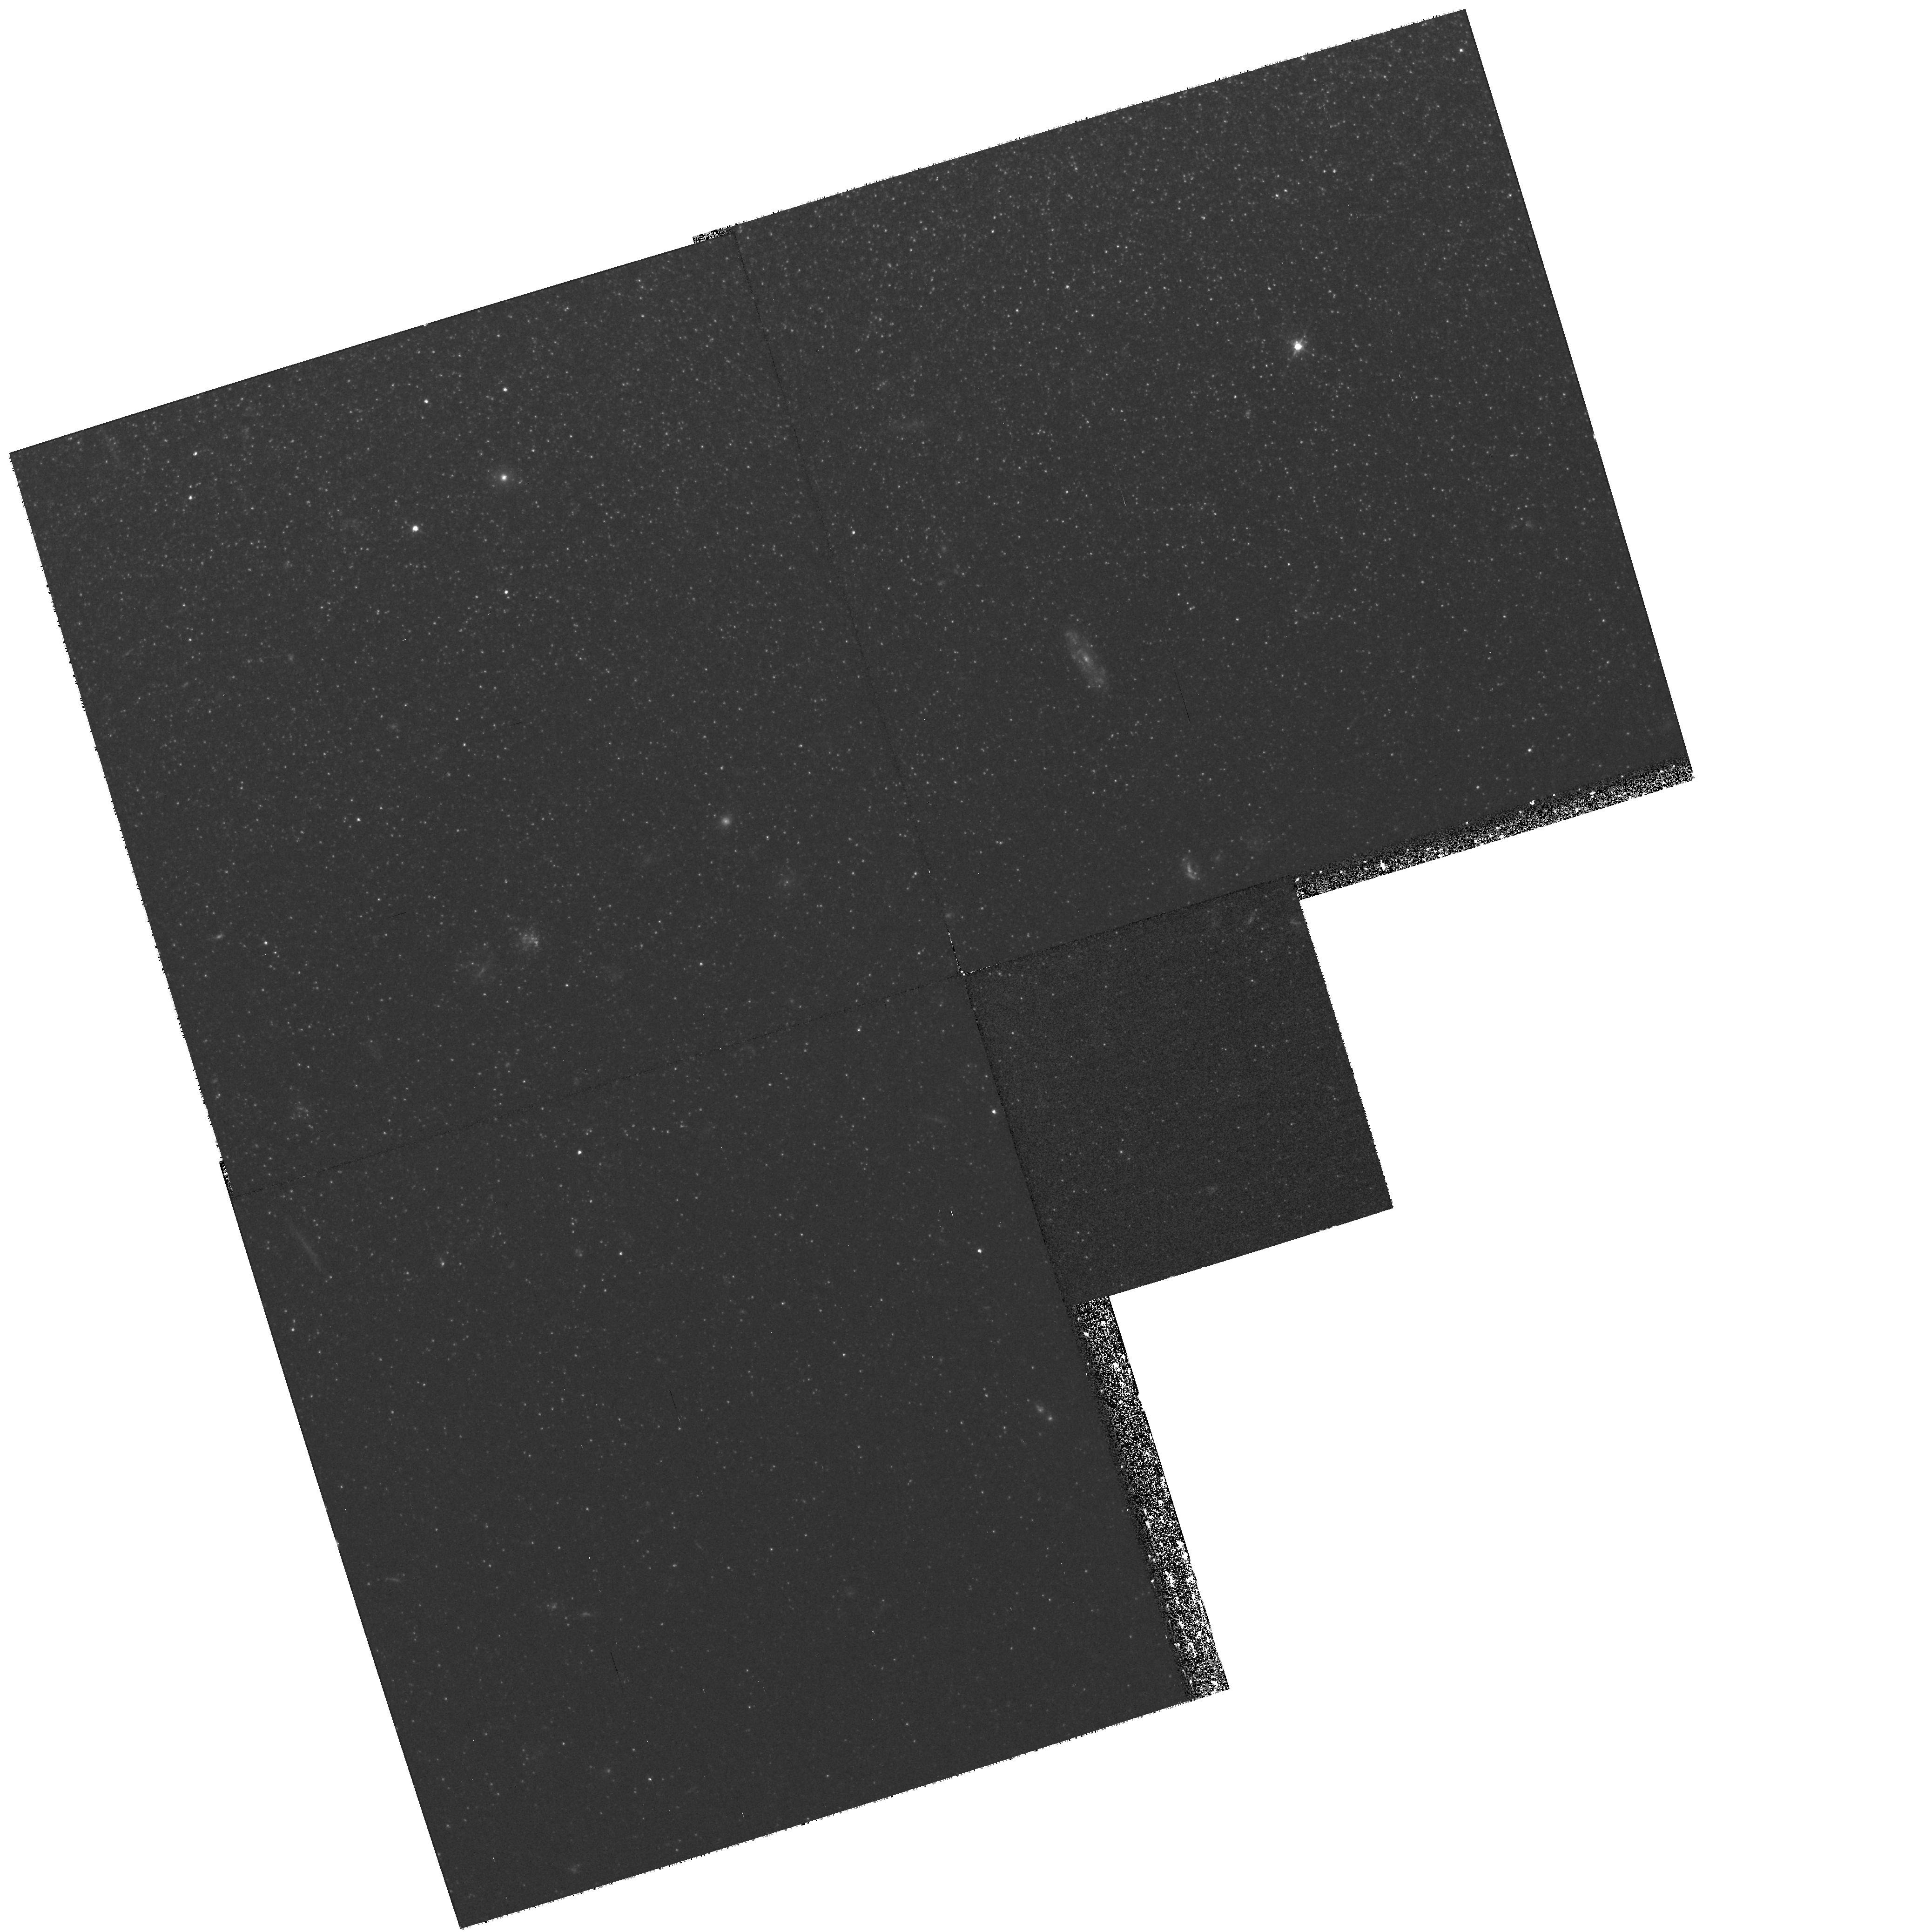
Target: NGC55-HII2
Instrument: WFPC2/PC
Filter: F555W
Exposure: 40 min
Observation ID: hst_8697_02_wfpc2_pc_f555w_u63q02

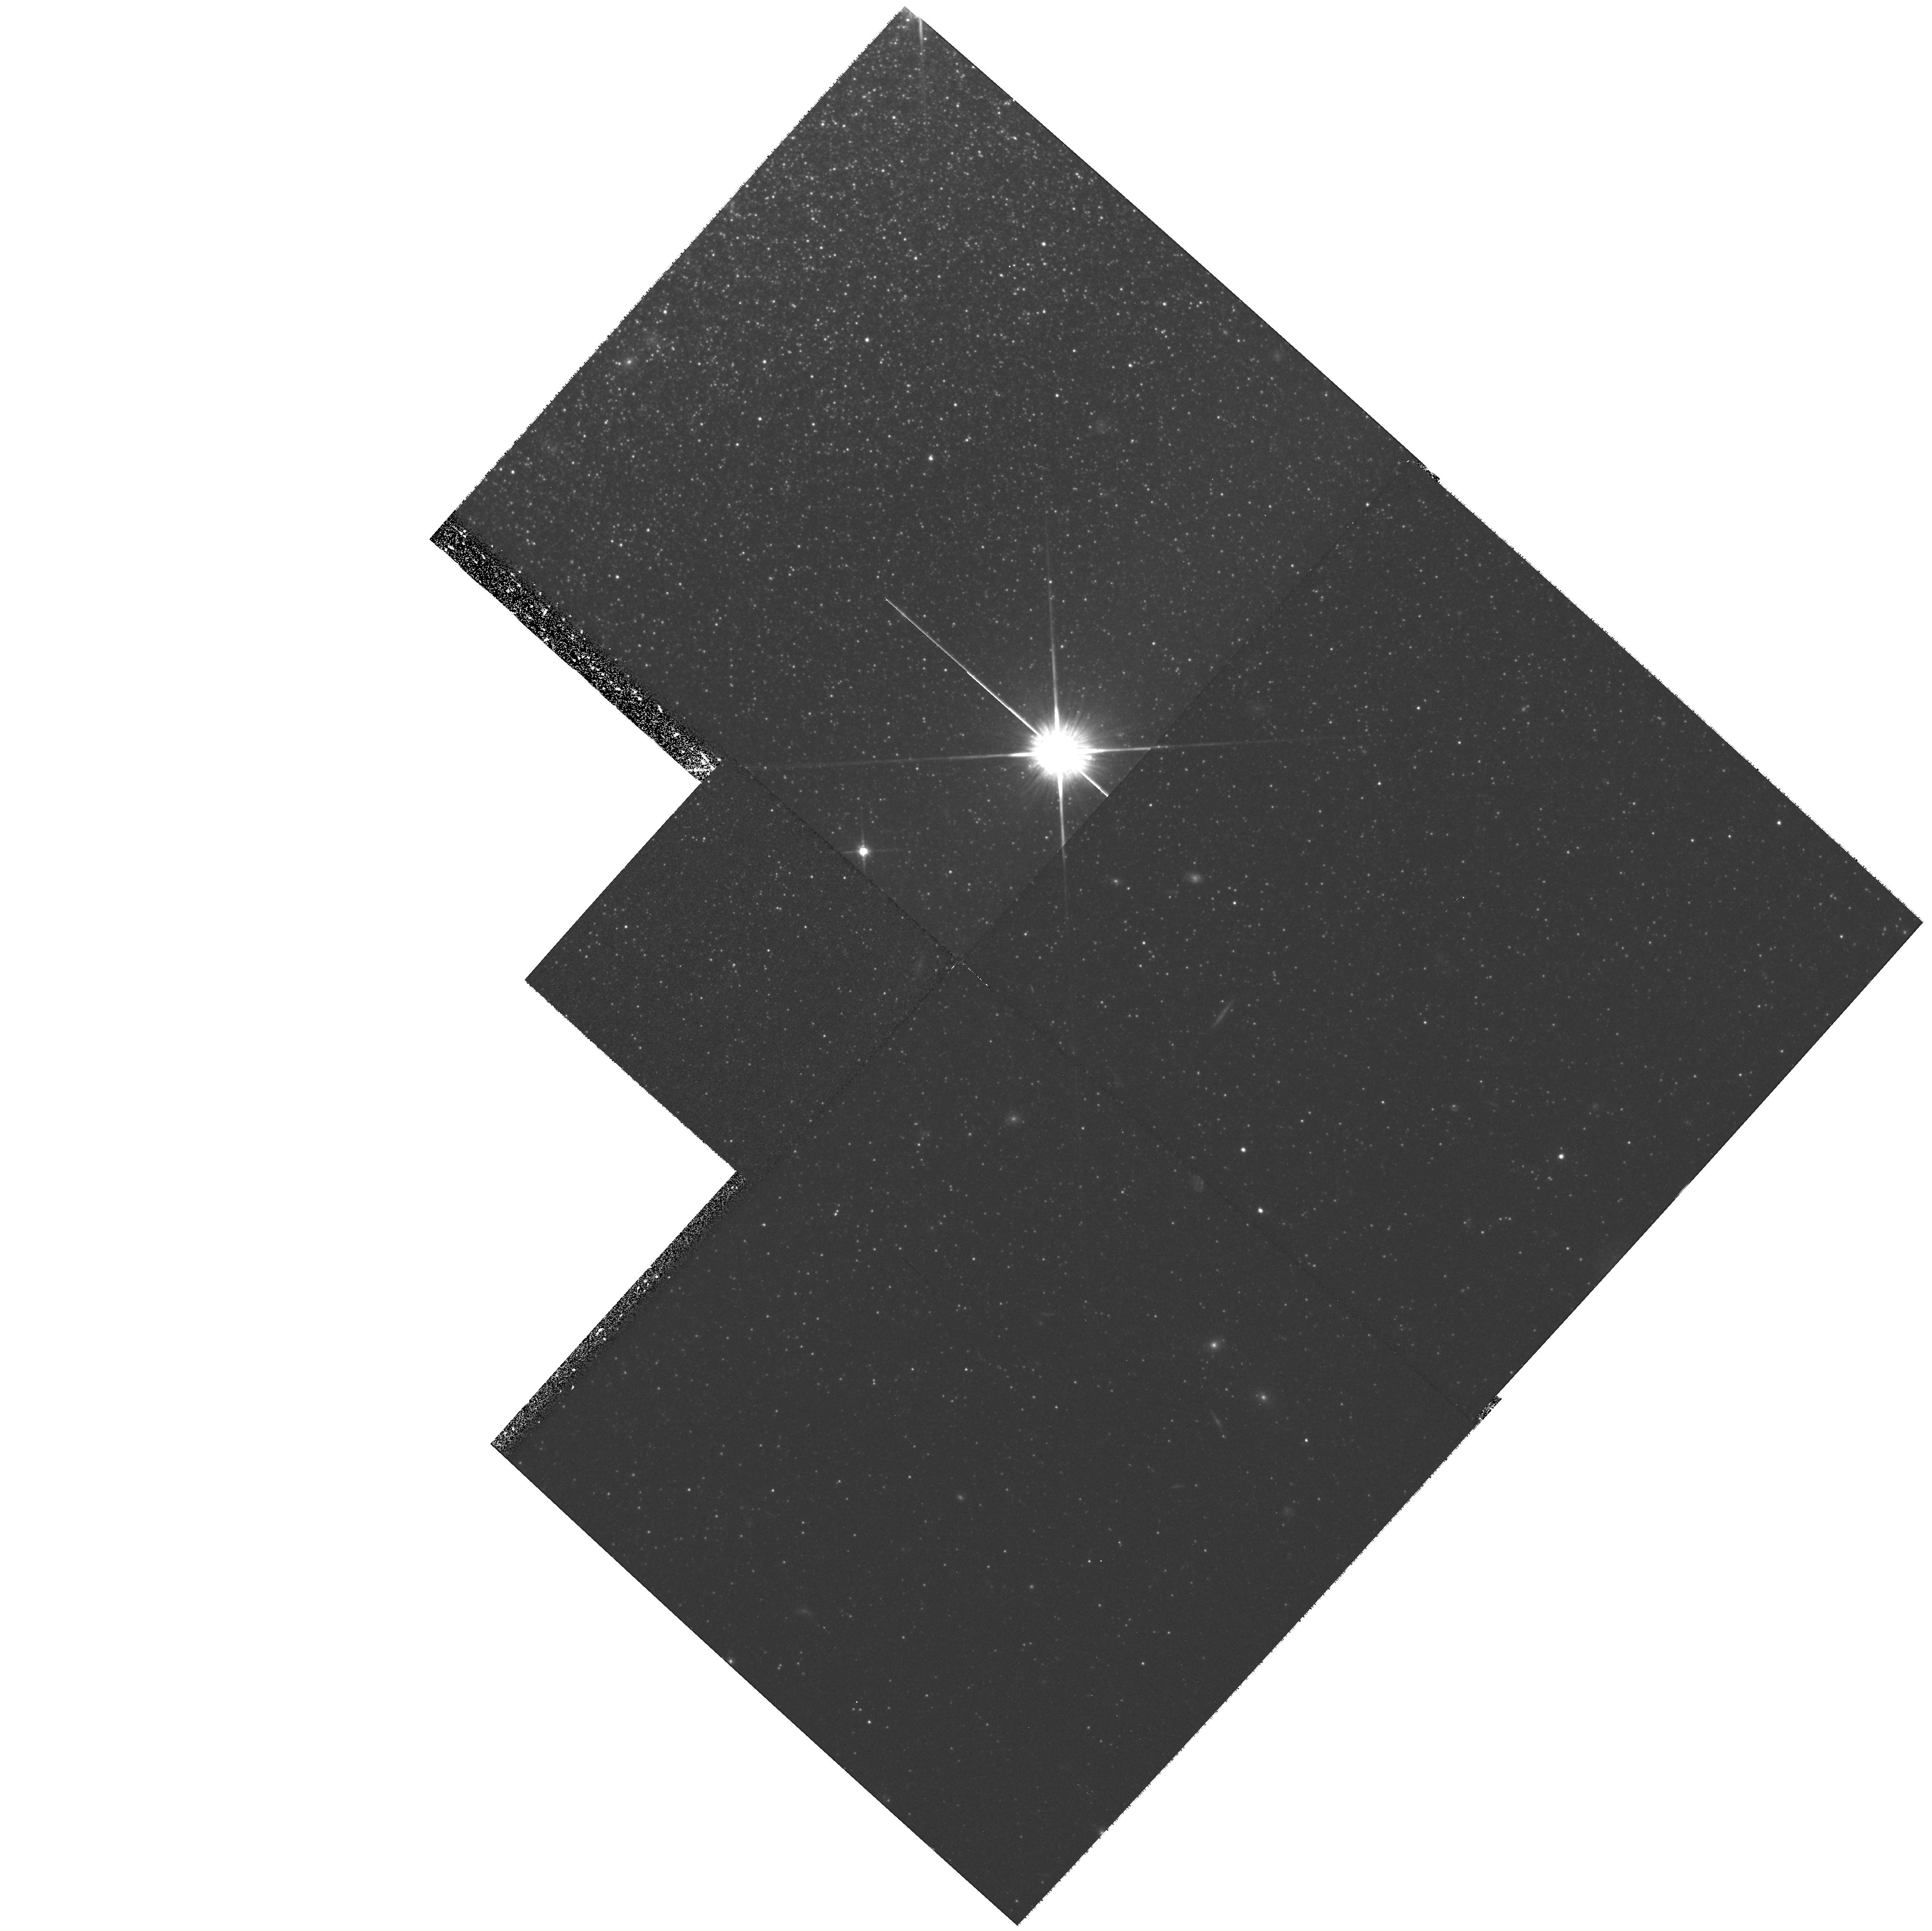
Target: NGC55-HII1
Instrument: WFPC2/PC
Filter: F814W
Exposure: 42 min
Observation ID: hst_8697_01_wfpc2_pc_f814w_u63q01

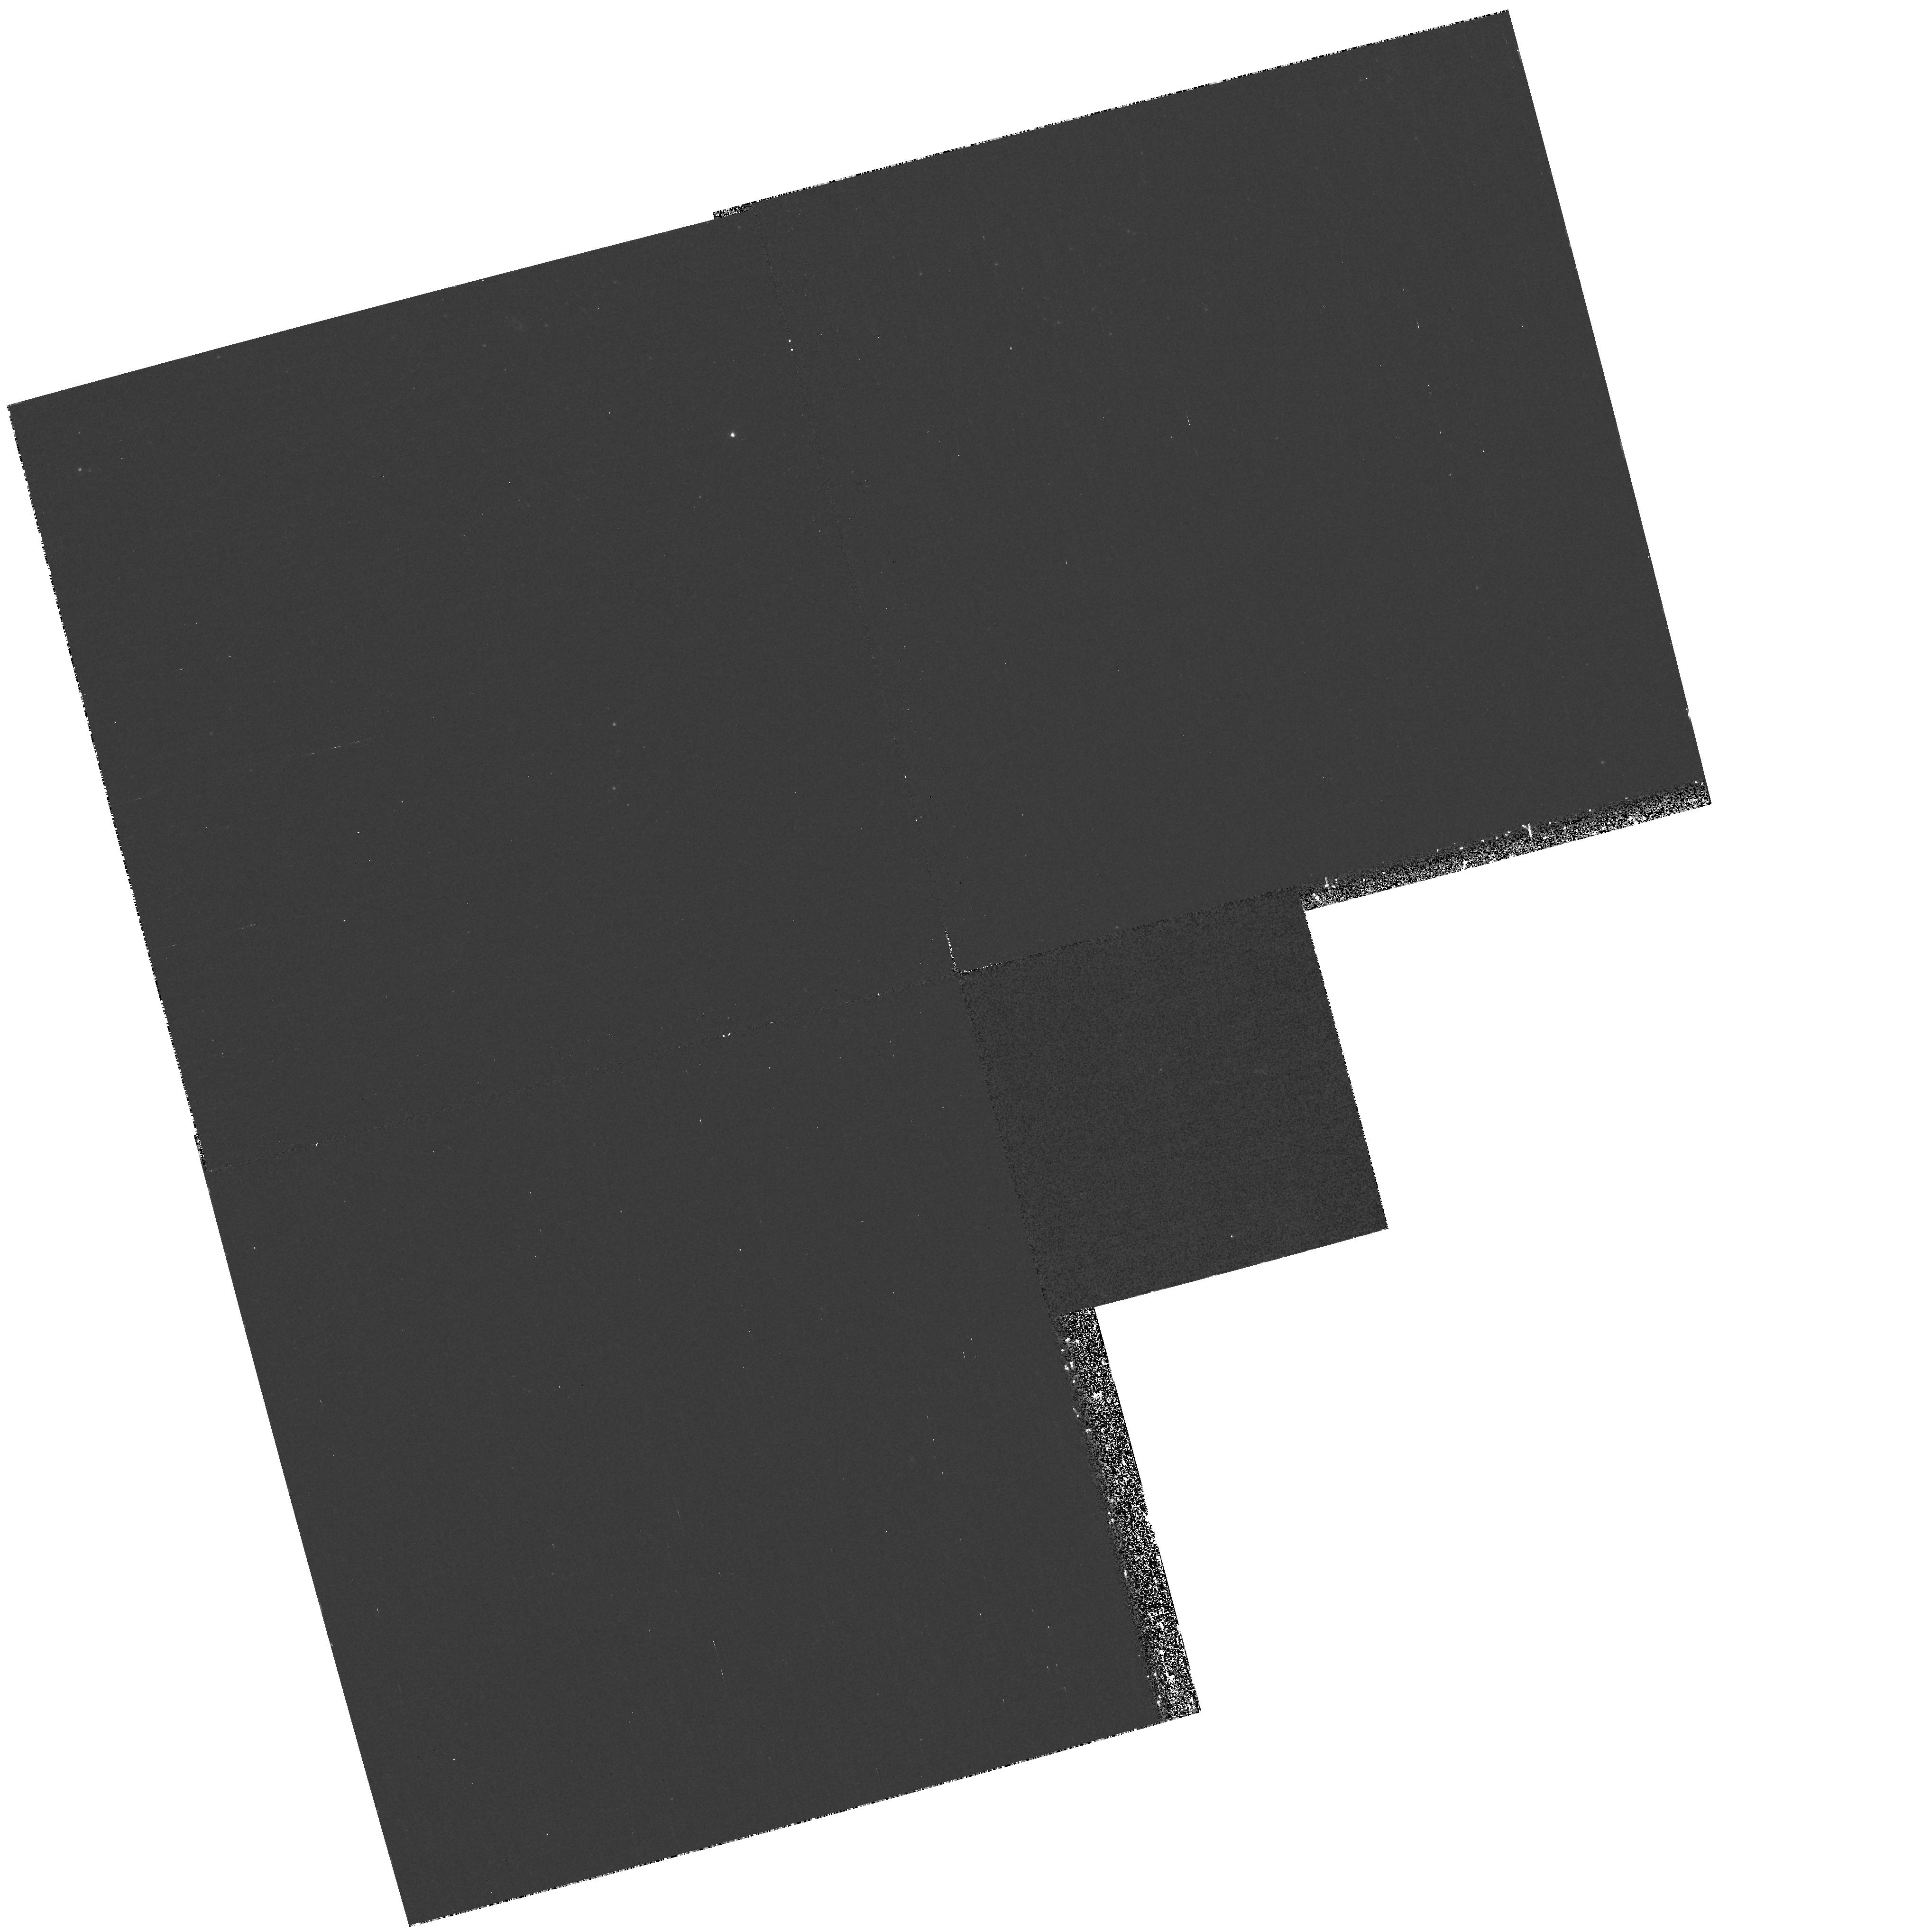
Target: NGC55-HII3
Instrument: WFPC2/PC
Filter: F255W
Exposure: 42 min
Observation ID: hst_8697_03_wfpc2_pc_f255w_u63q03

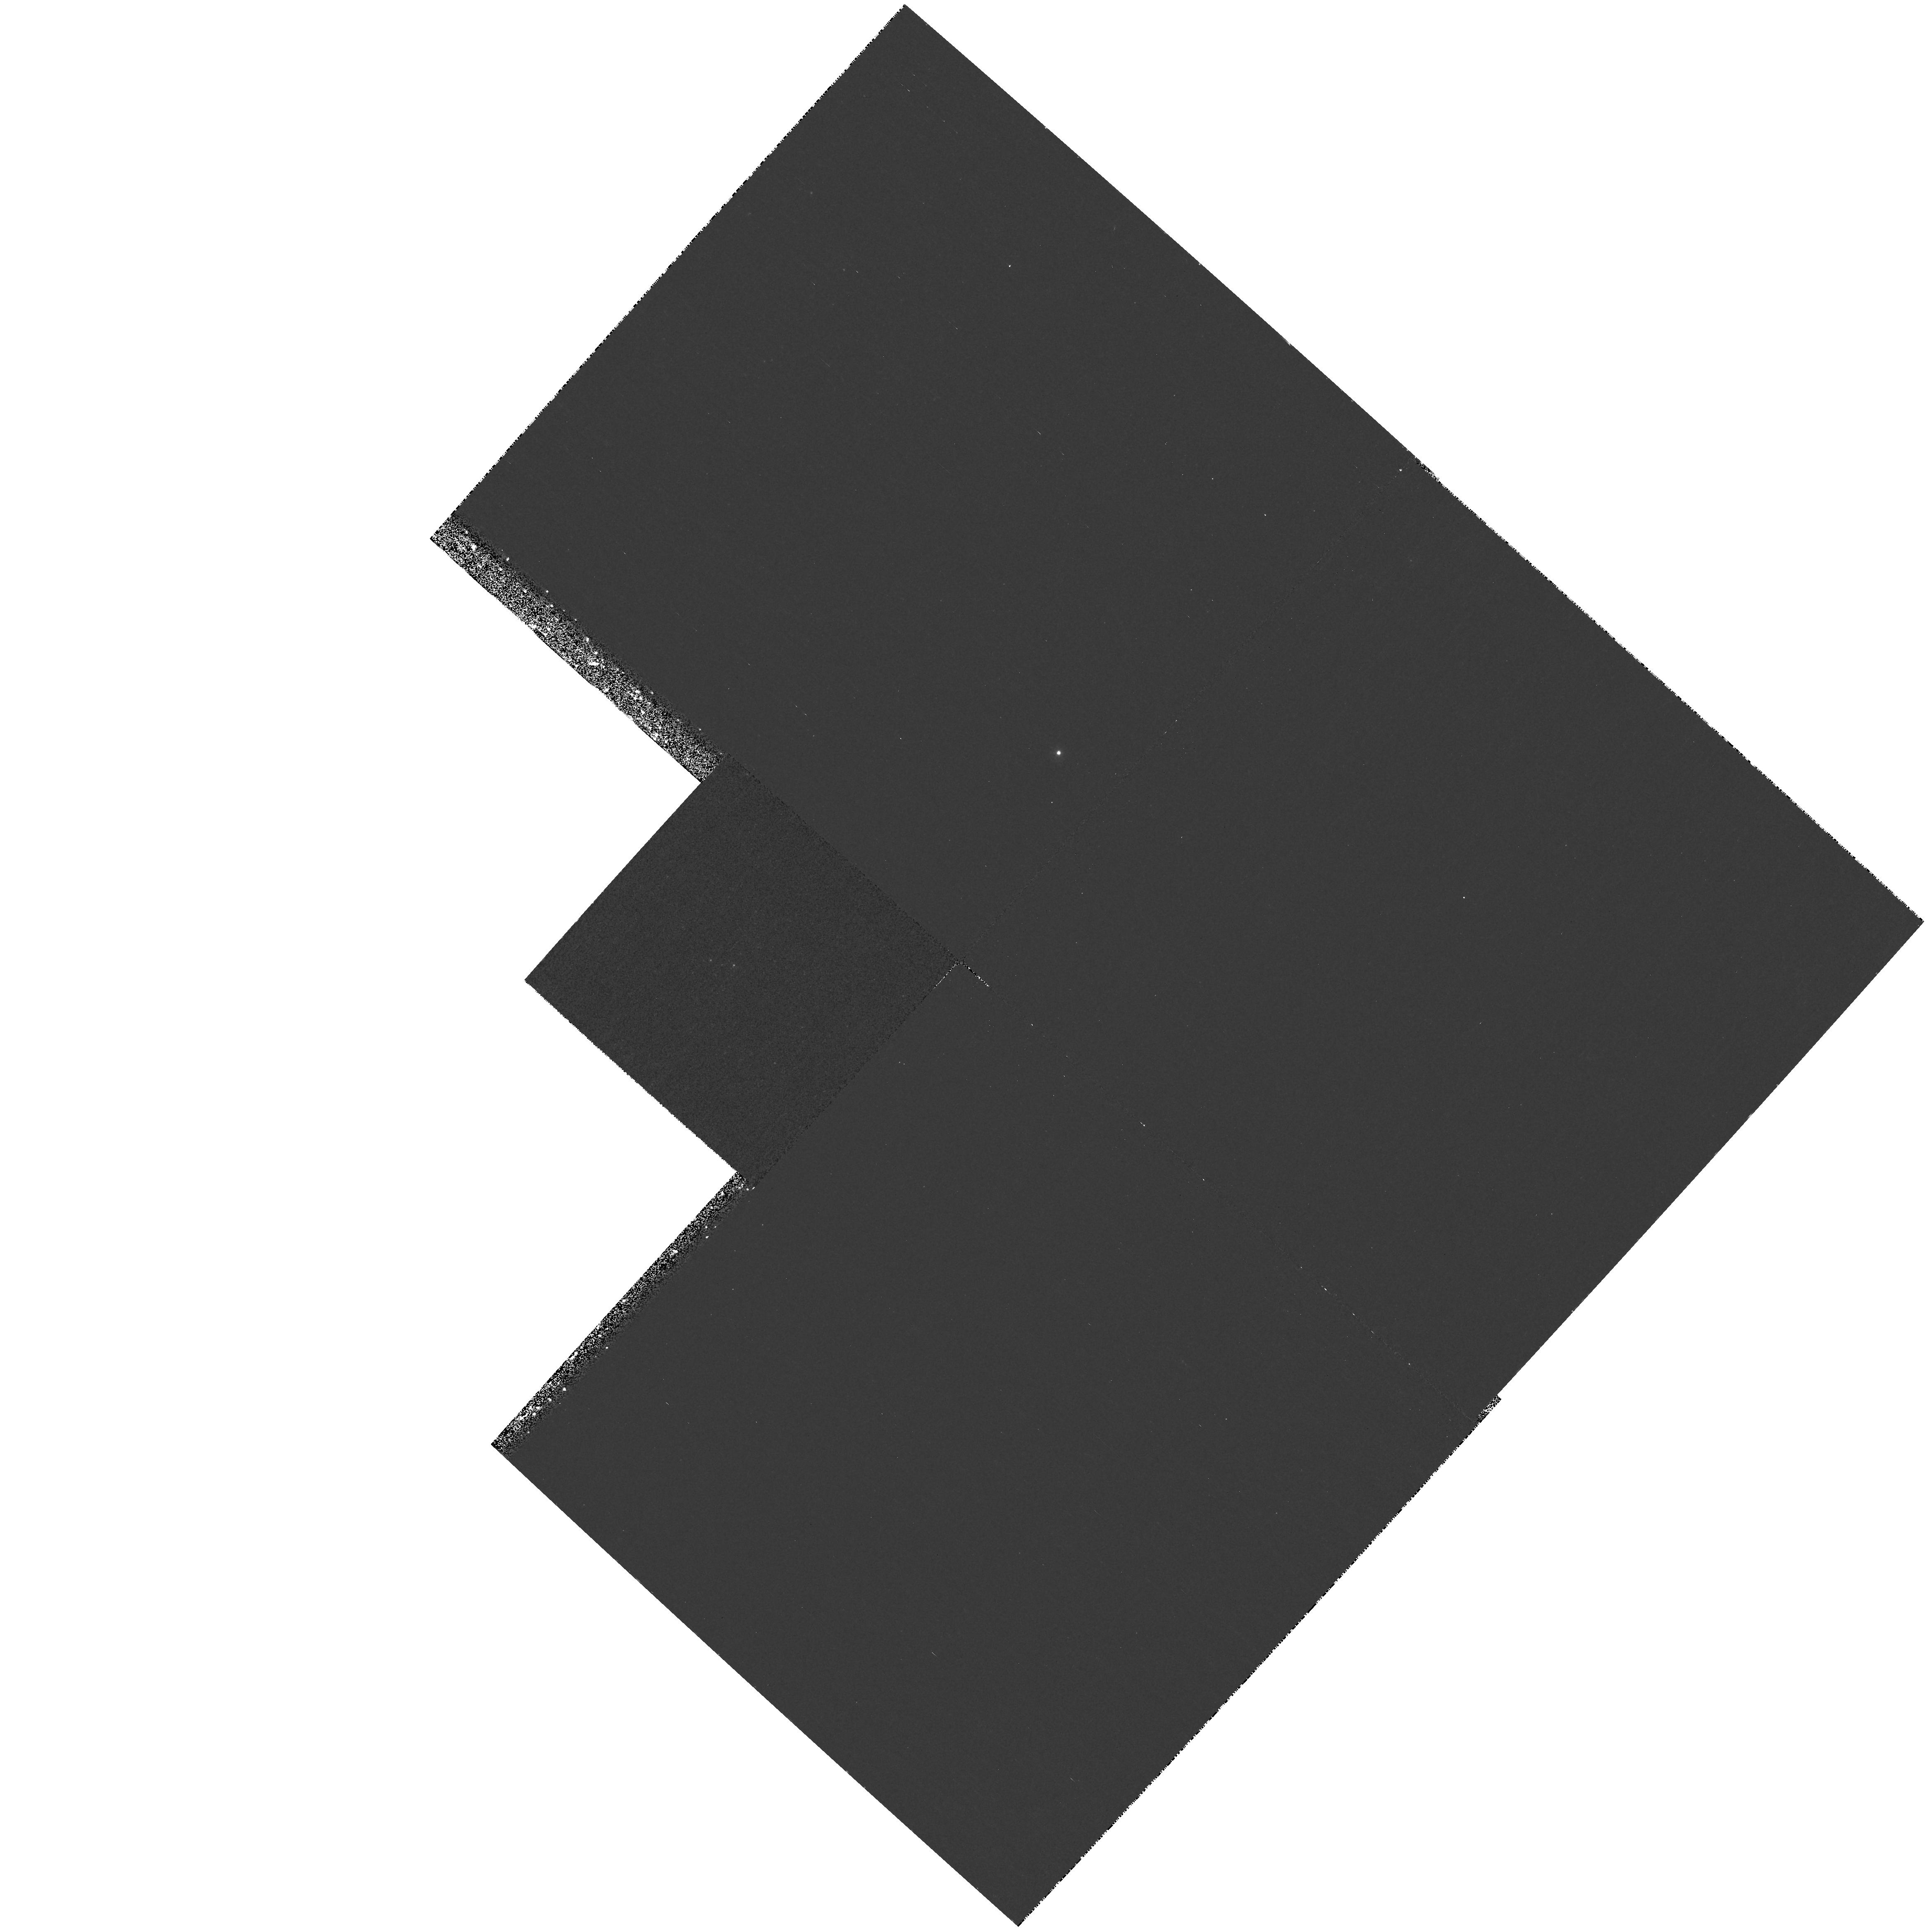
Target: NGC55-HII1
Instrument: WFPC2/PC
Filter: F255W
Exposure: 42 min
Observation ID: hst_8697_01_wfpc2_pc_f255w_u63q01

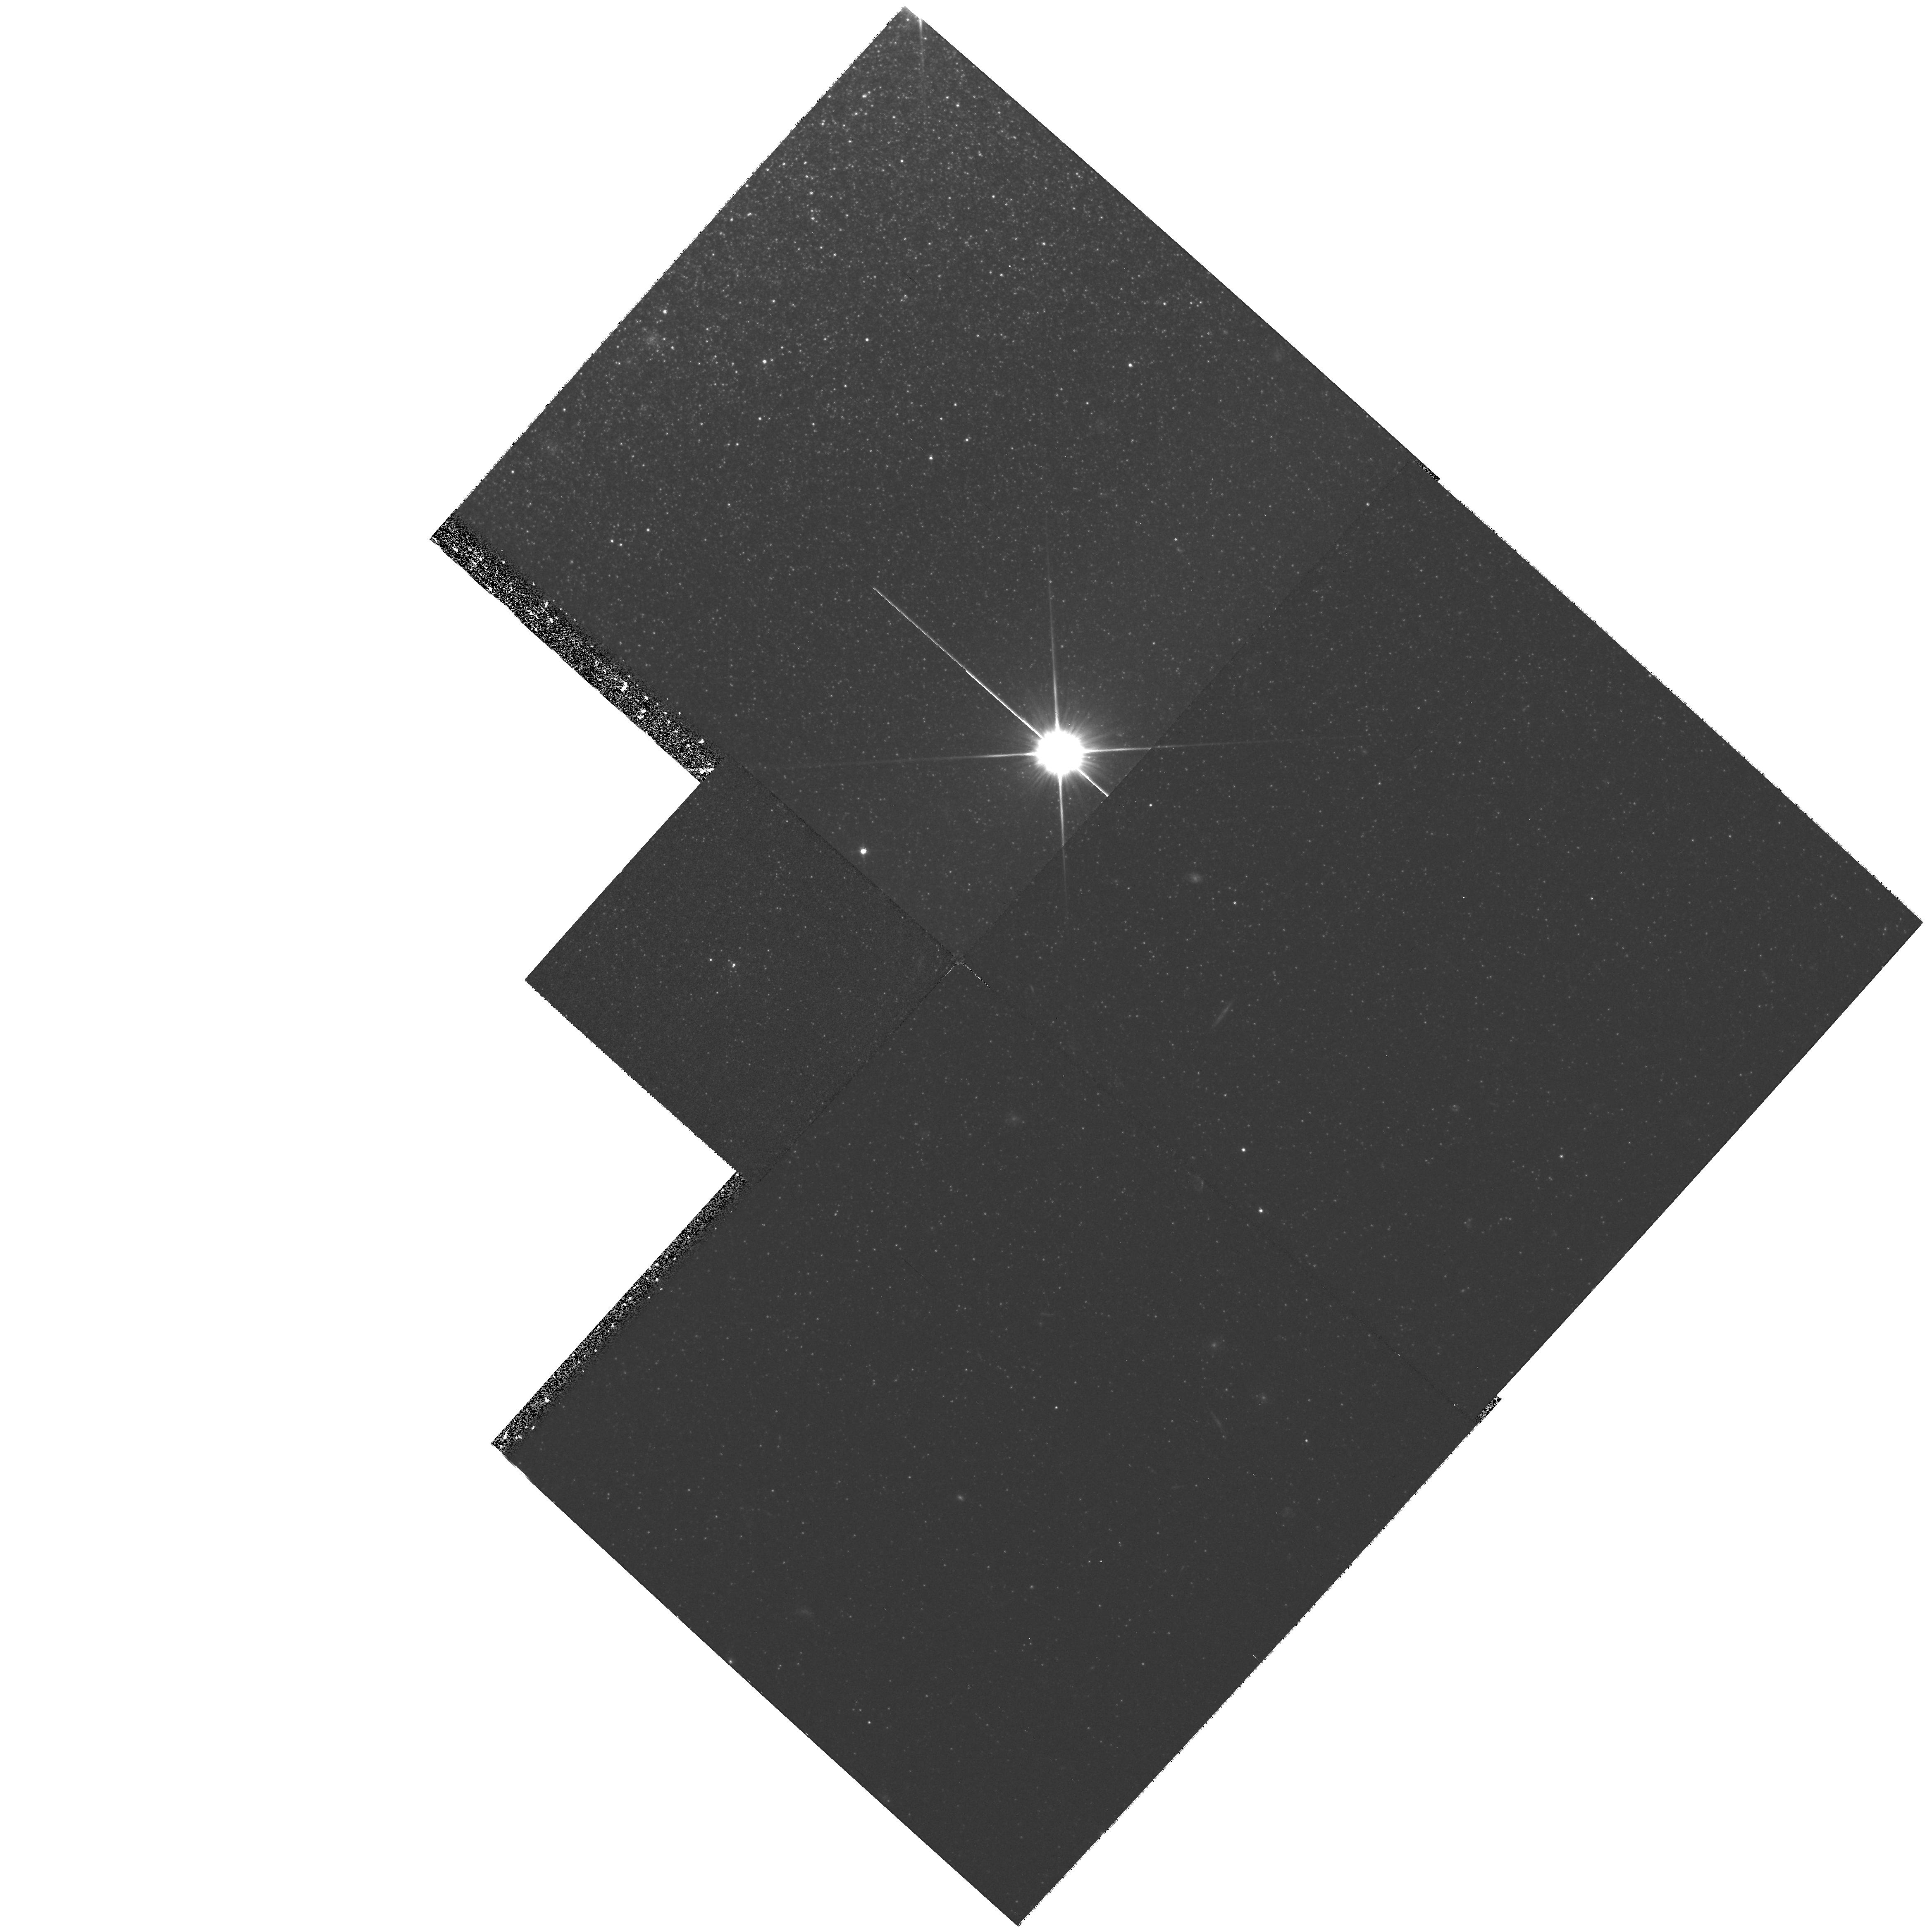
Target: NGC55-HII1
Instrument: WFPC2/PC
Filter: F555W
Exposure: 40 min
Observation ID: hst_8697_01_wfpc2_pc_f555w_u63q01

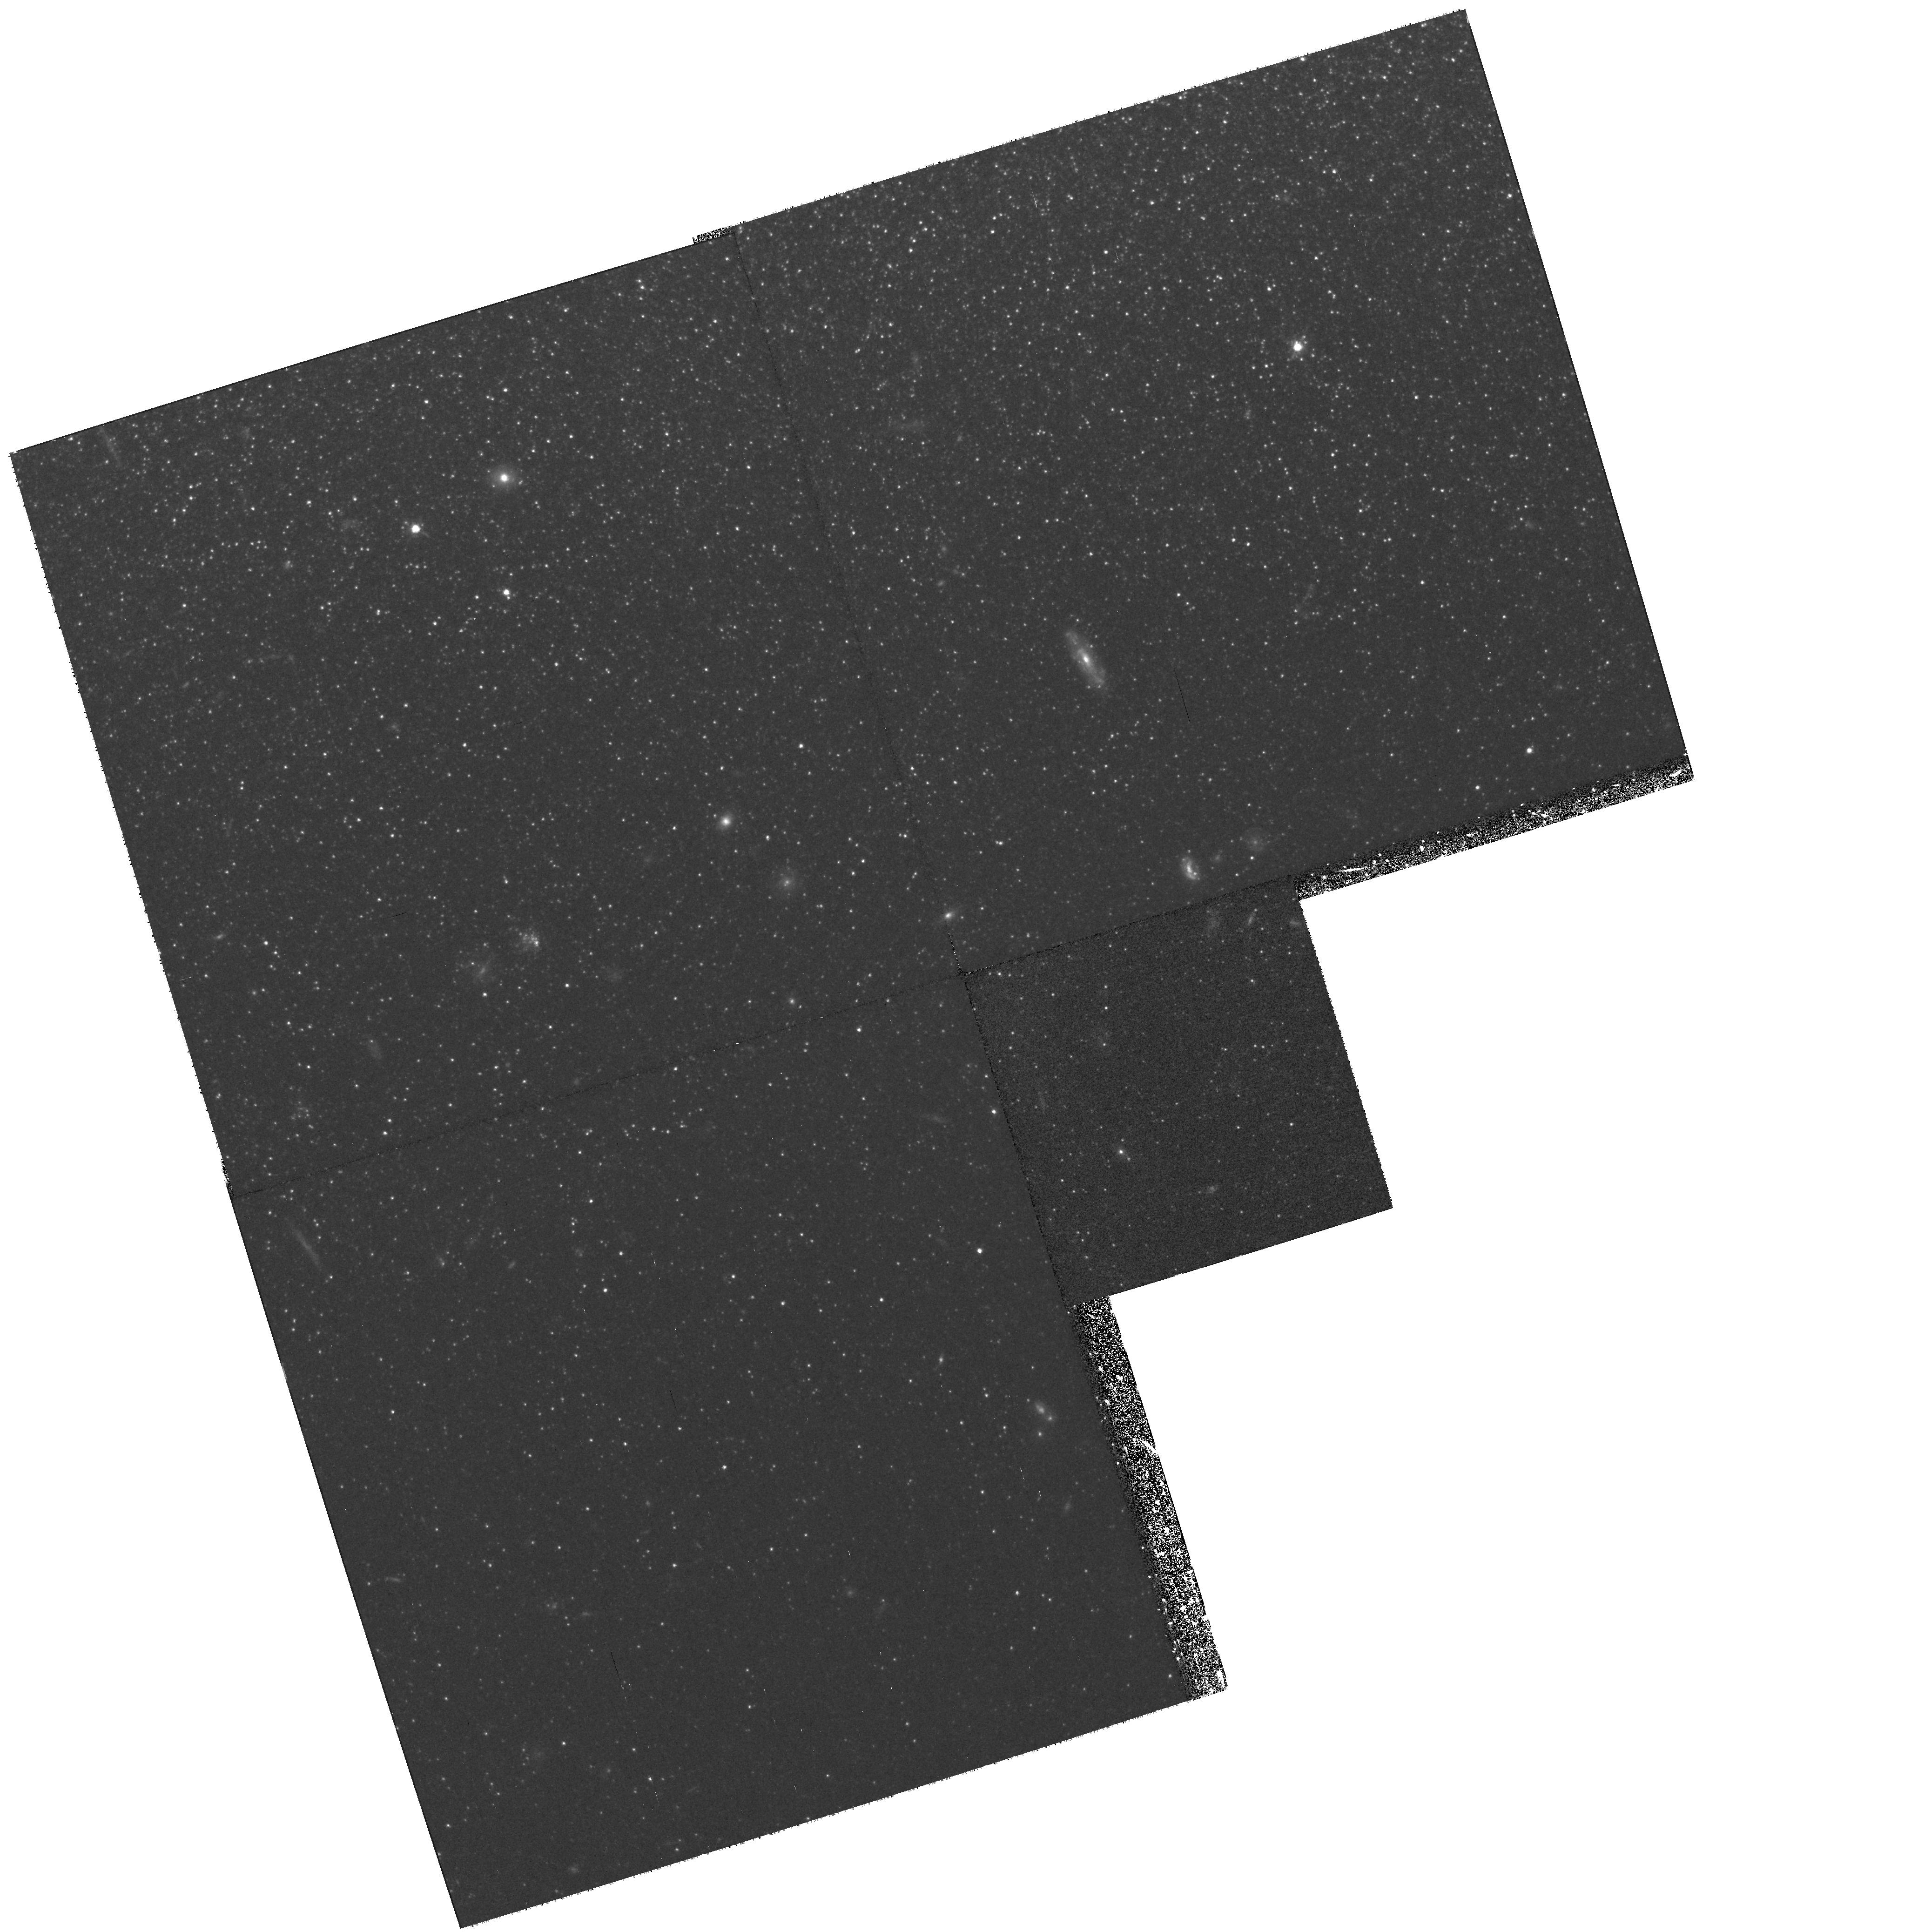
Target: NGC55-HII2
Instrument: WFPC2/PC
Filter: F814W
Exposure: 42 min
Observation ID: hst_8697_02_wfpc2_pc_f814w_u63q02

Stellar Populations in the Disk-Halo Interface of NGC 55 (PI: Ferguson, Annette)

The disk-halo interface is where the global effects of stellar feedback on the ISM are expected to be most pronounced. Our deep ground-based emission--line images of the nearby, edge-- on SBm galaxy NGC 55 provide a particularly spectacular example of this phenomenon. In addition to numerous supergiant ionized filaments and shells, our images also reveal the surprising discovery of several candidate HII regions located at significant heights (1--2 kpc) above the disk plane. We have obtained high-resolution ground-based broad-band images for the brightest of these candidate HII regions, revealing several underlying blue continuum sources, supporting the idea that such regions might be the site of in situ star formation in the disk--halo interface. If recent star formation has occurred in these clumps, it would have extremely important implications for understanding the disk--halo connection in galaxies. Further, if this is not an isolated event, there should be a faint background thick disk/halo. We propose to obtain WFPC2 UVI images of these candidate HII regions to resolve the embedded stars that appear to be present, together with parallel STIS observations to investigate a possible background thick-disk/halo stellar population, about which there is little information in very late-type disk systems, and which will place our targetted WFPC2 HII region data in context.